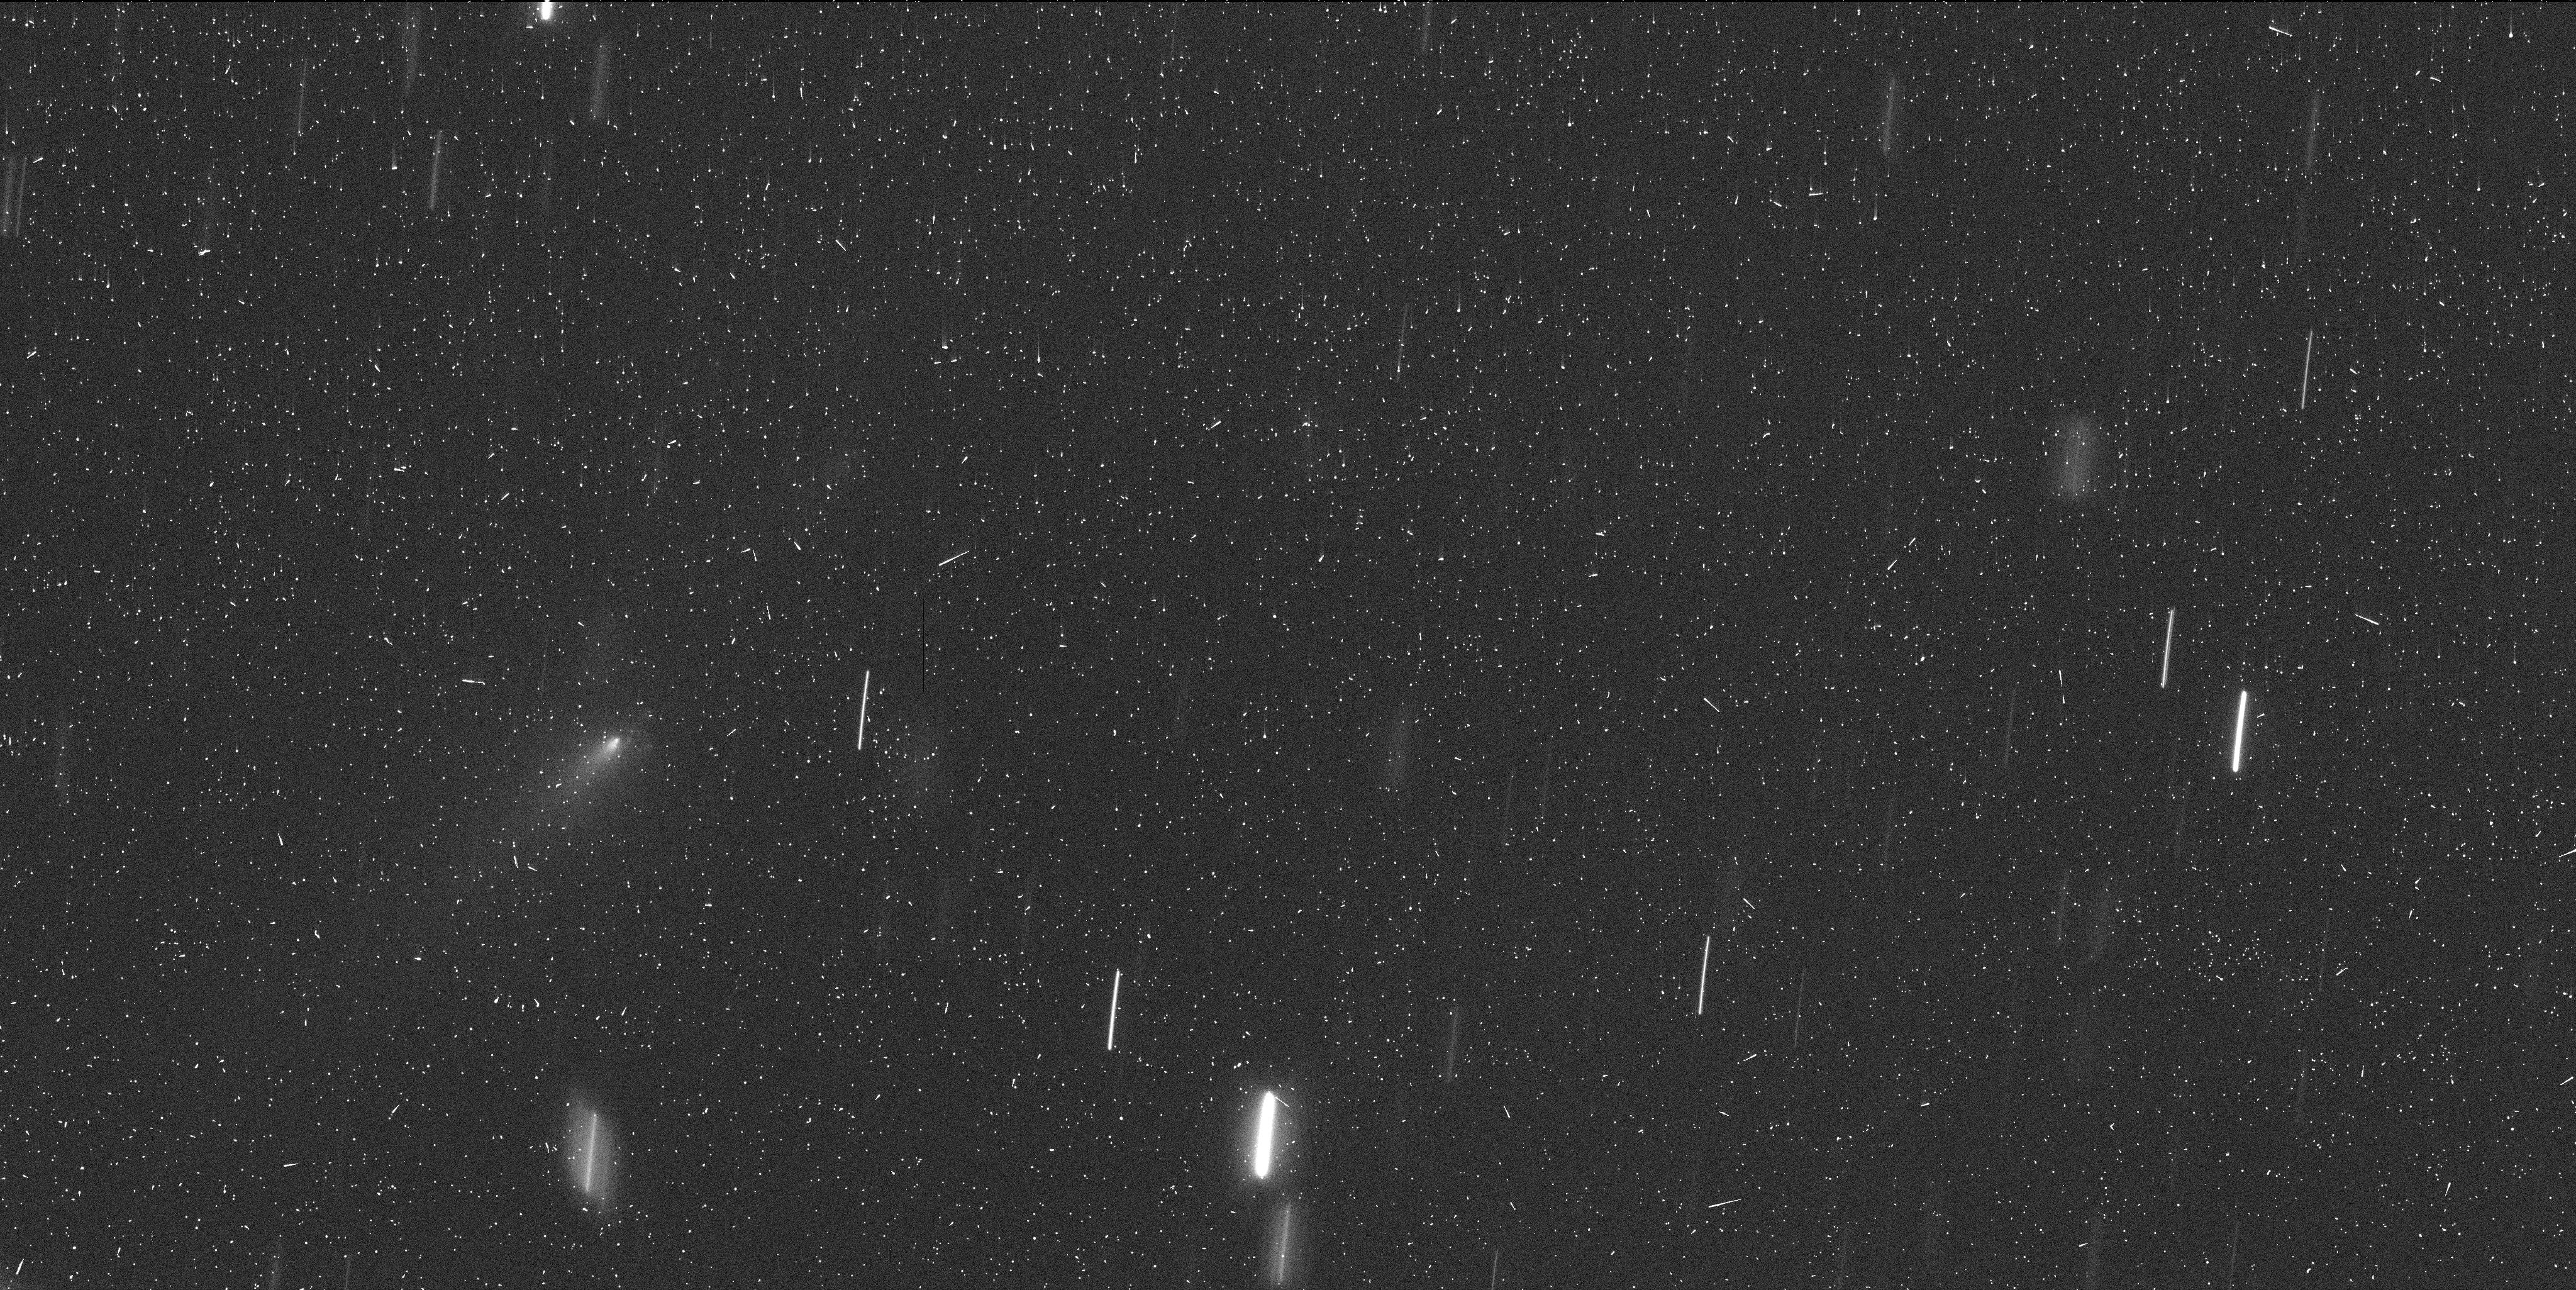
Target: P2010-V-C-OFFSET
Instrument: WFC3/UVIS
Filter: F350LP
Exposure: 7 min
Observation ID: id3t05s1q

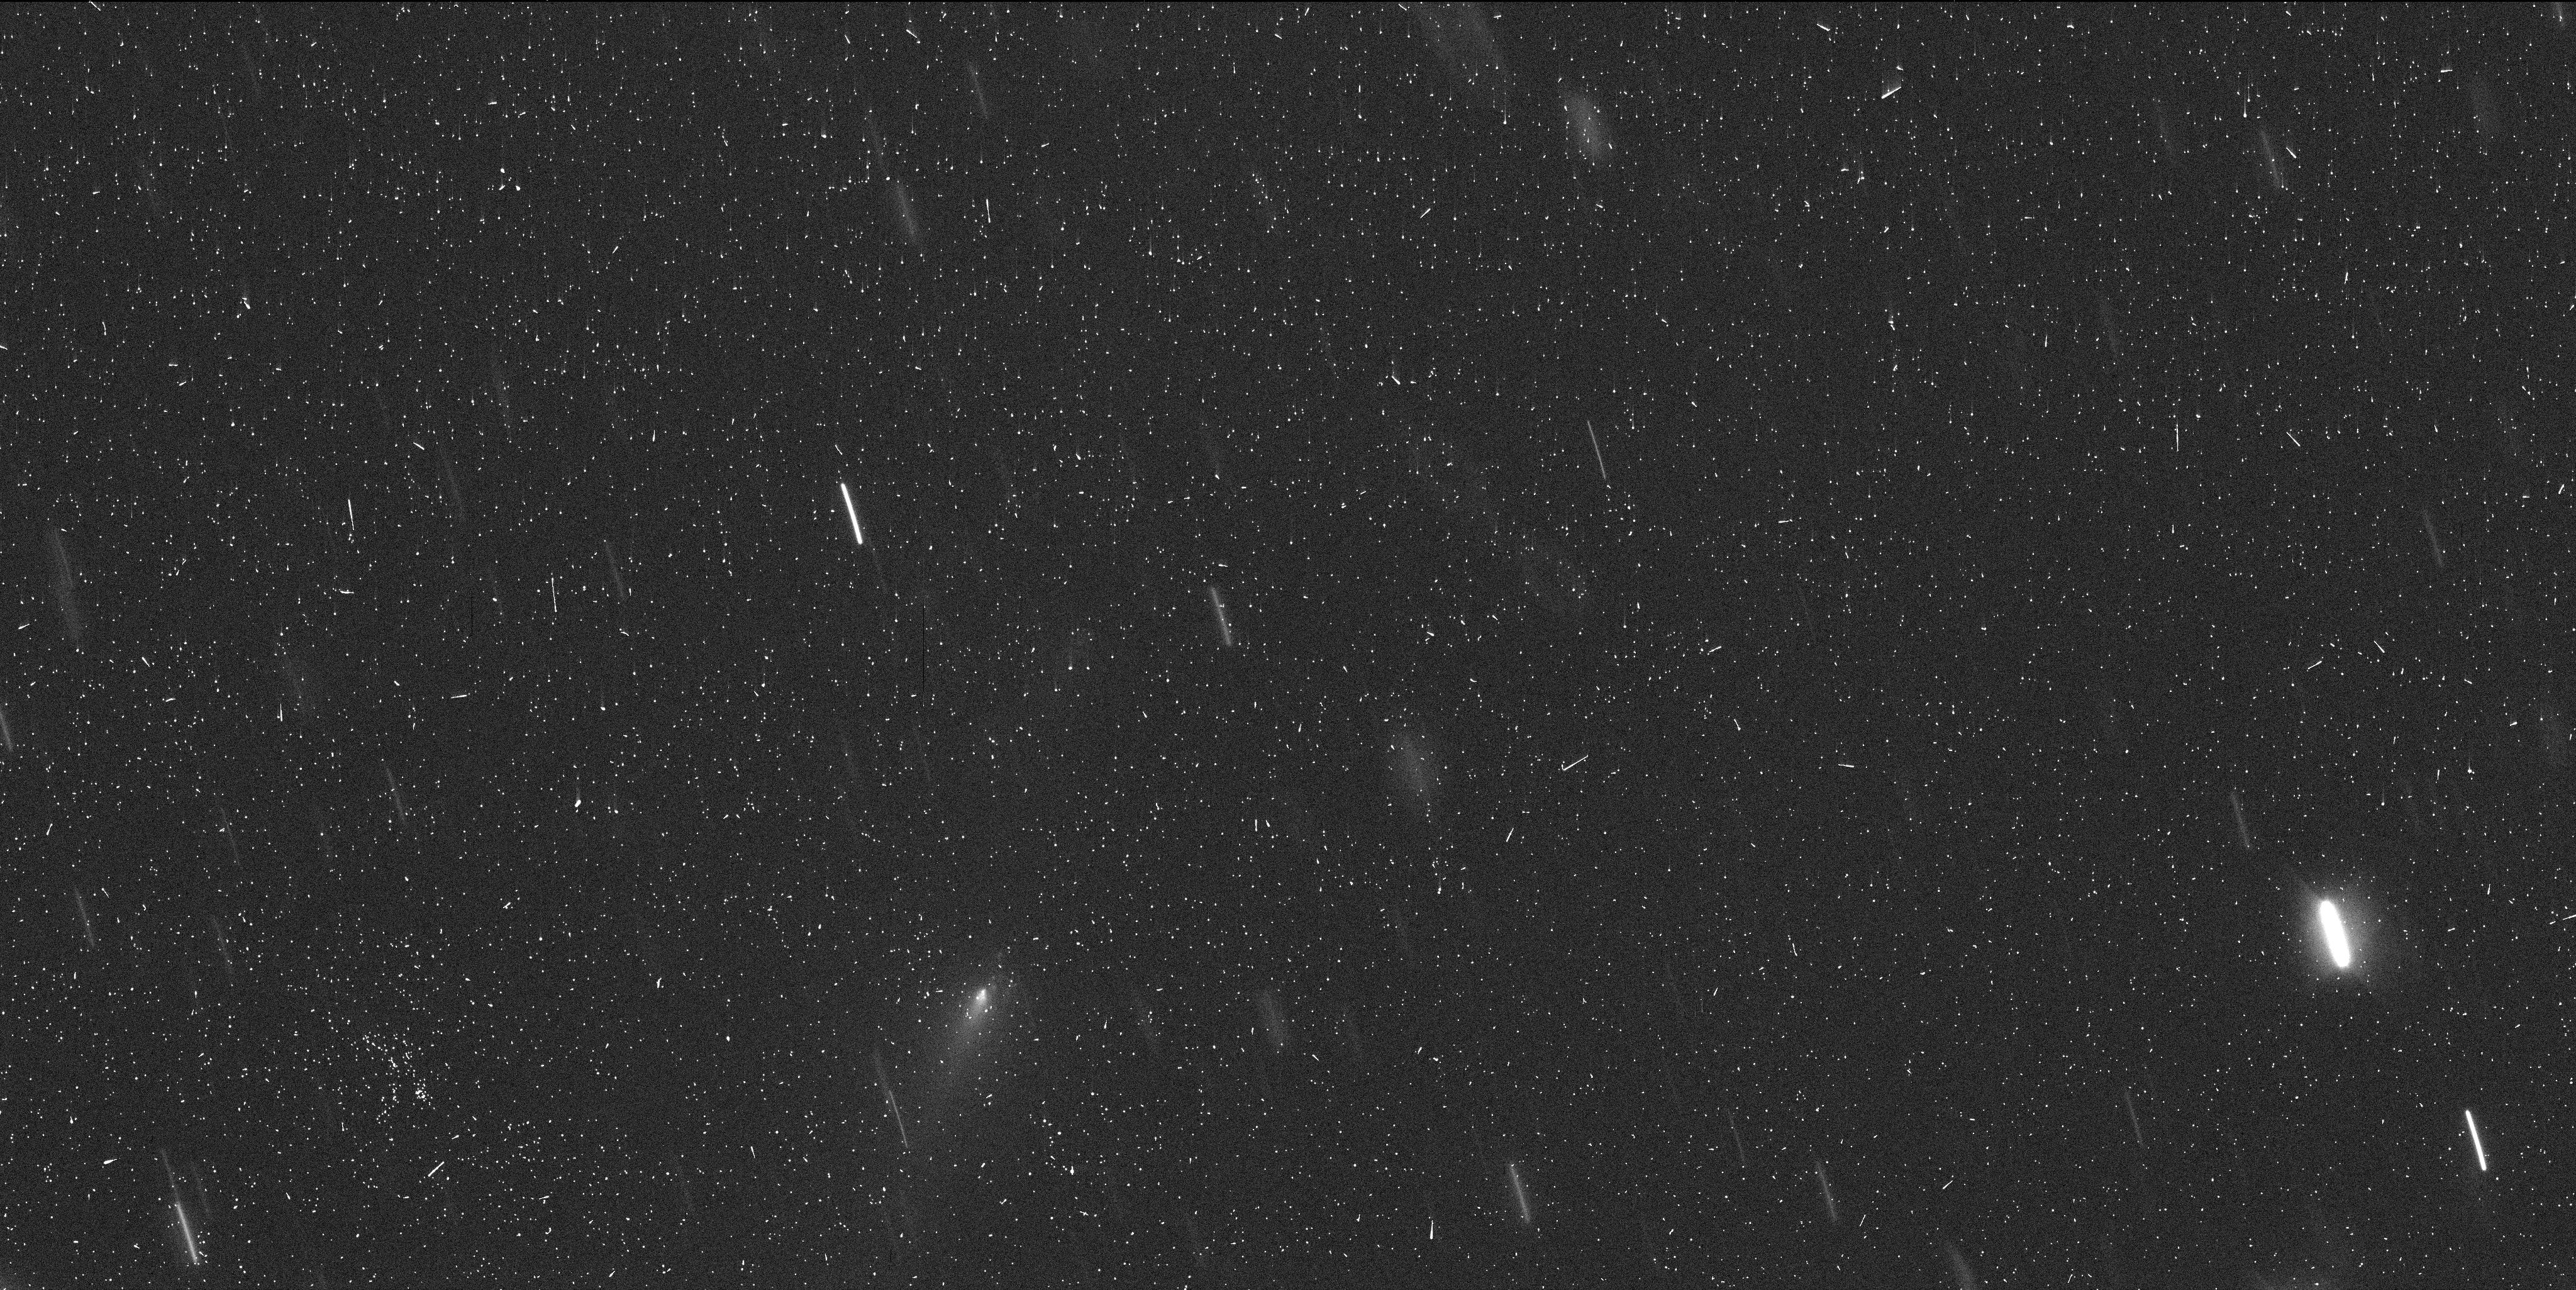
Target: P2010-V-C-OFFSET
Instrument: WFC3/UVIS
Filter: F350LP
Exposure: 7 min
Observation ID: id3t03nuq

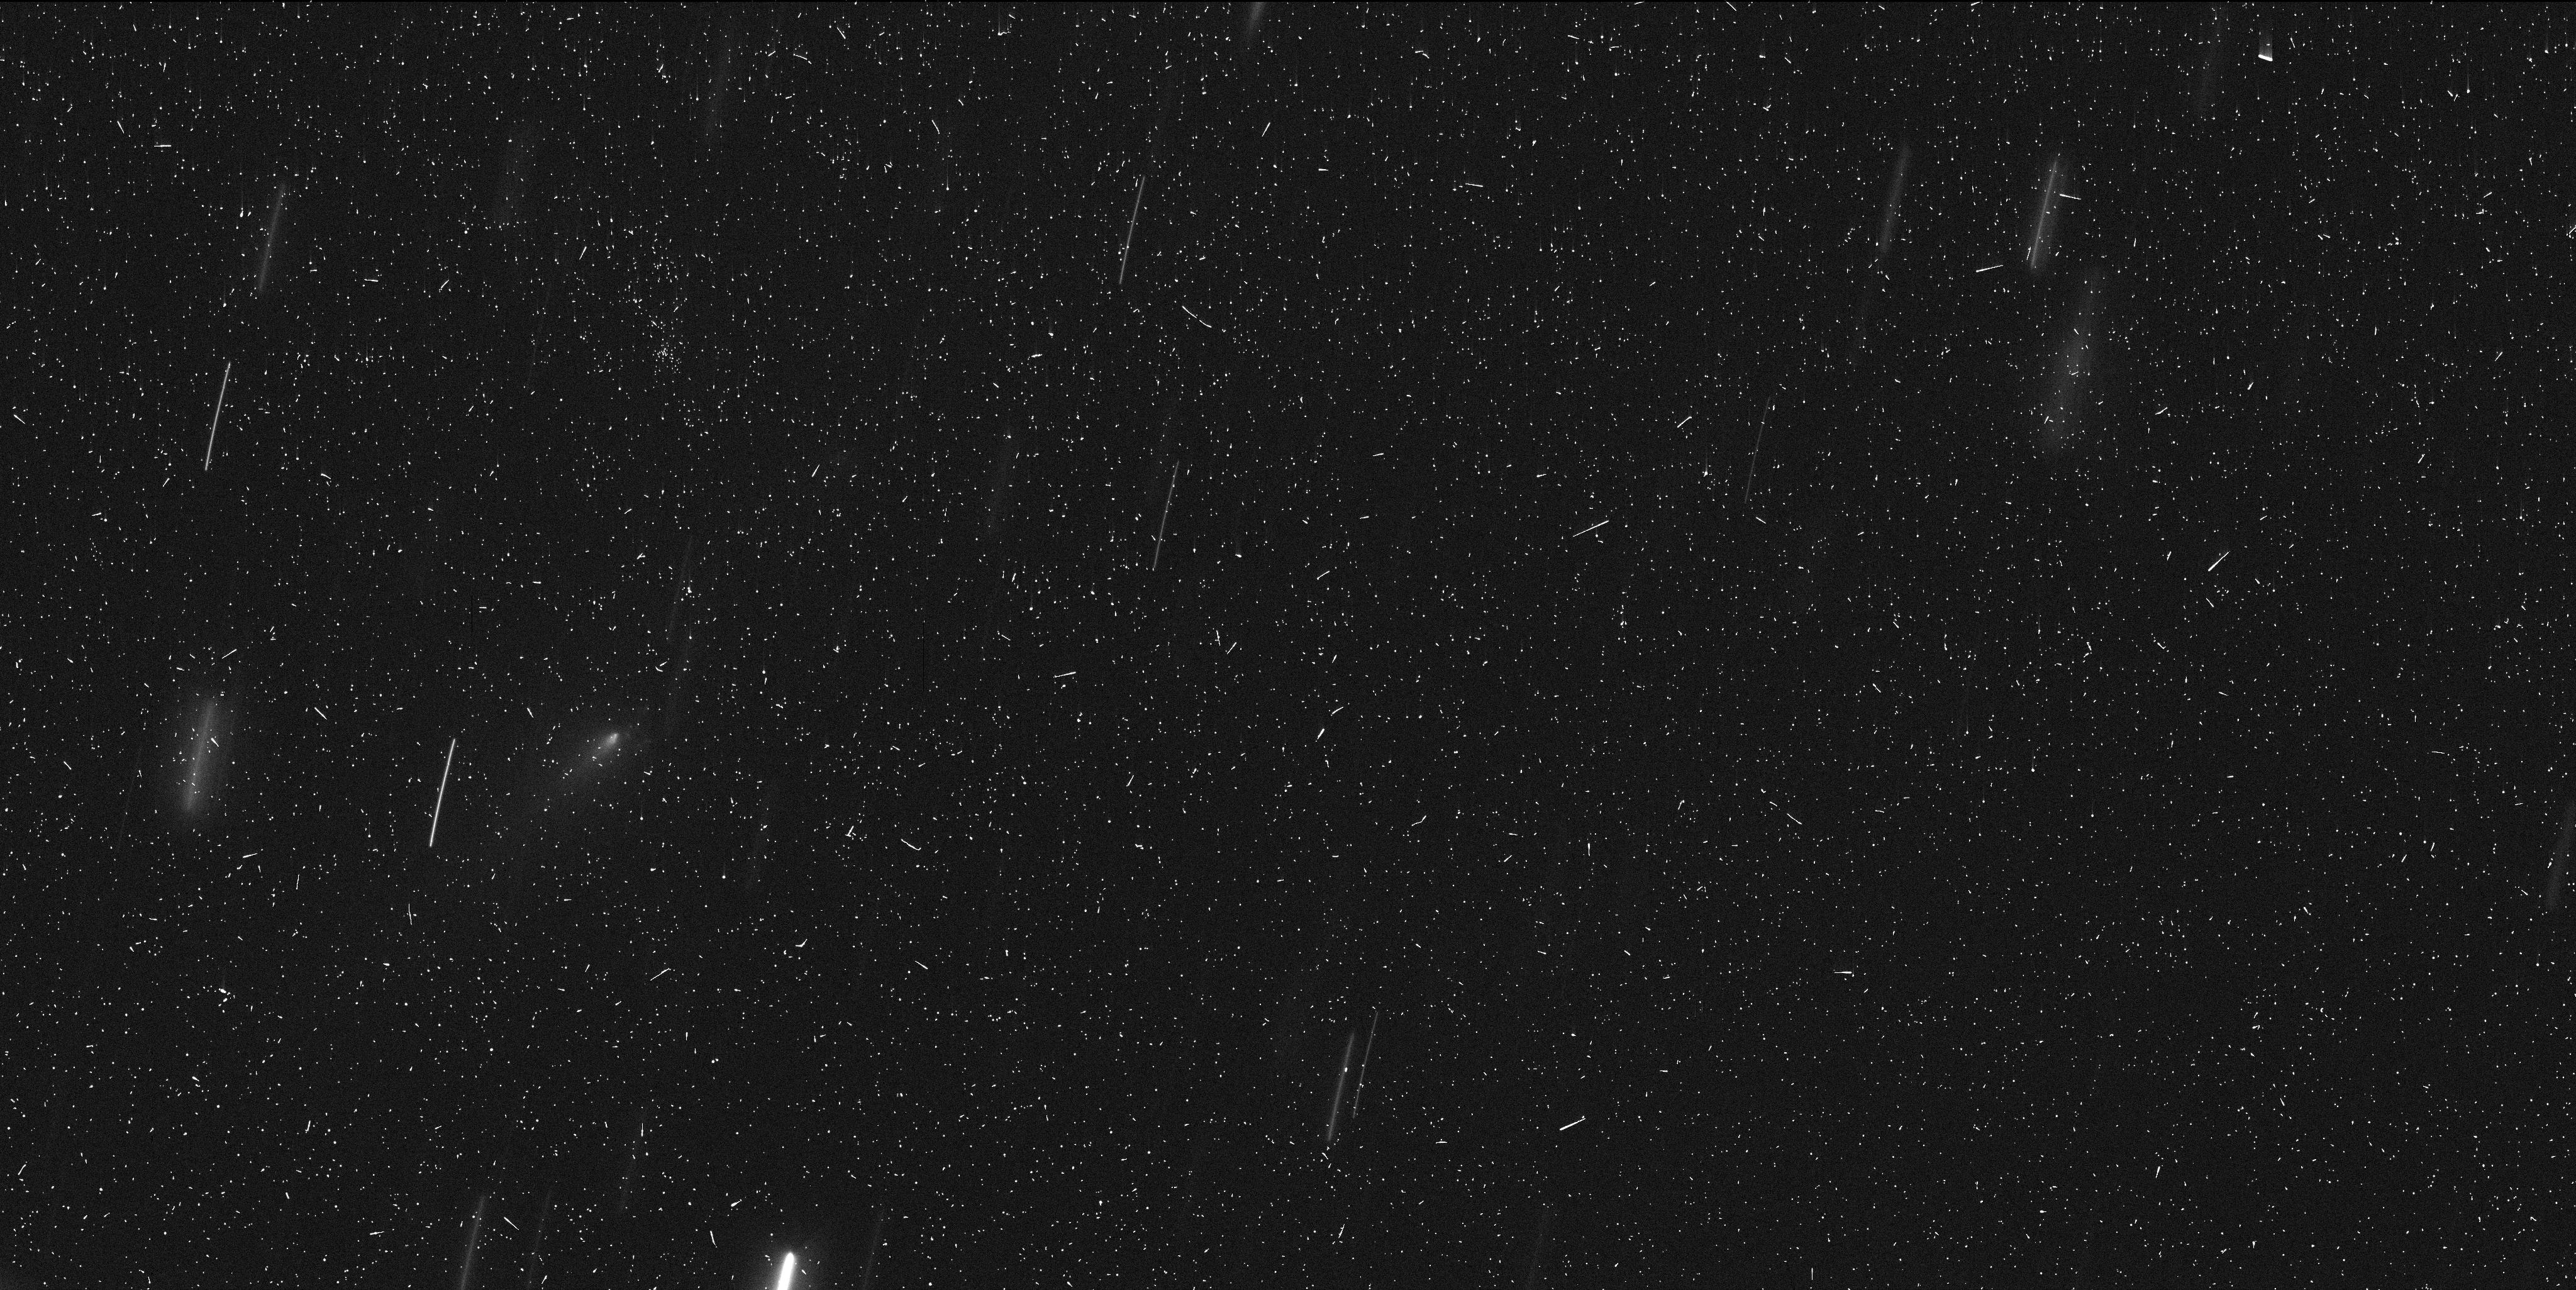
Target: P2010-V-C-OFFSET
Instrument: WFC3/UVIS
Filter: F350LP
Exposure: 7 min
Observation ID: id3t04o7q

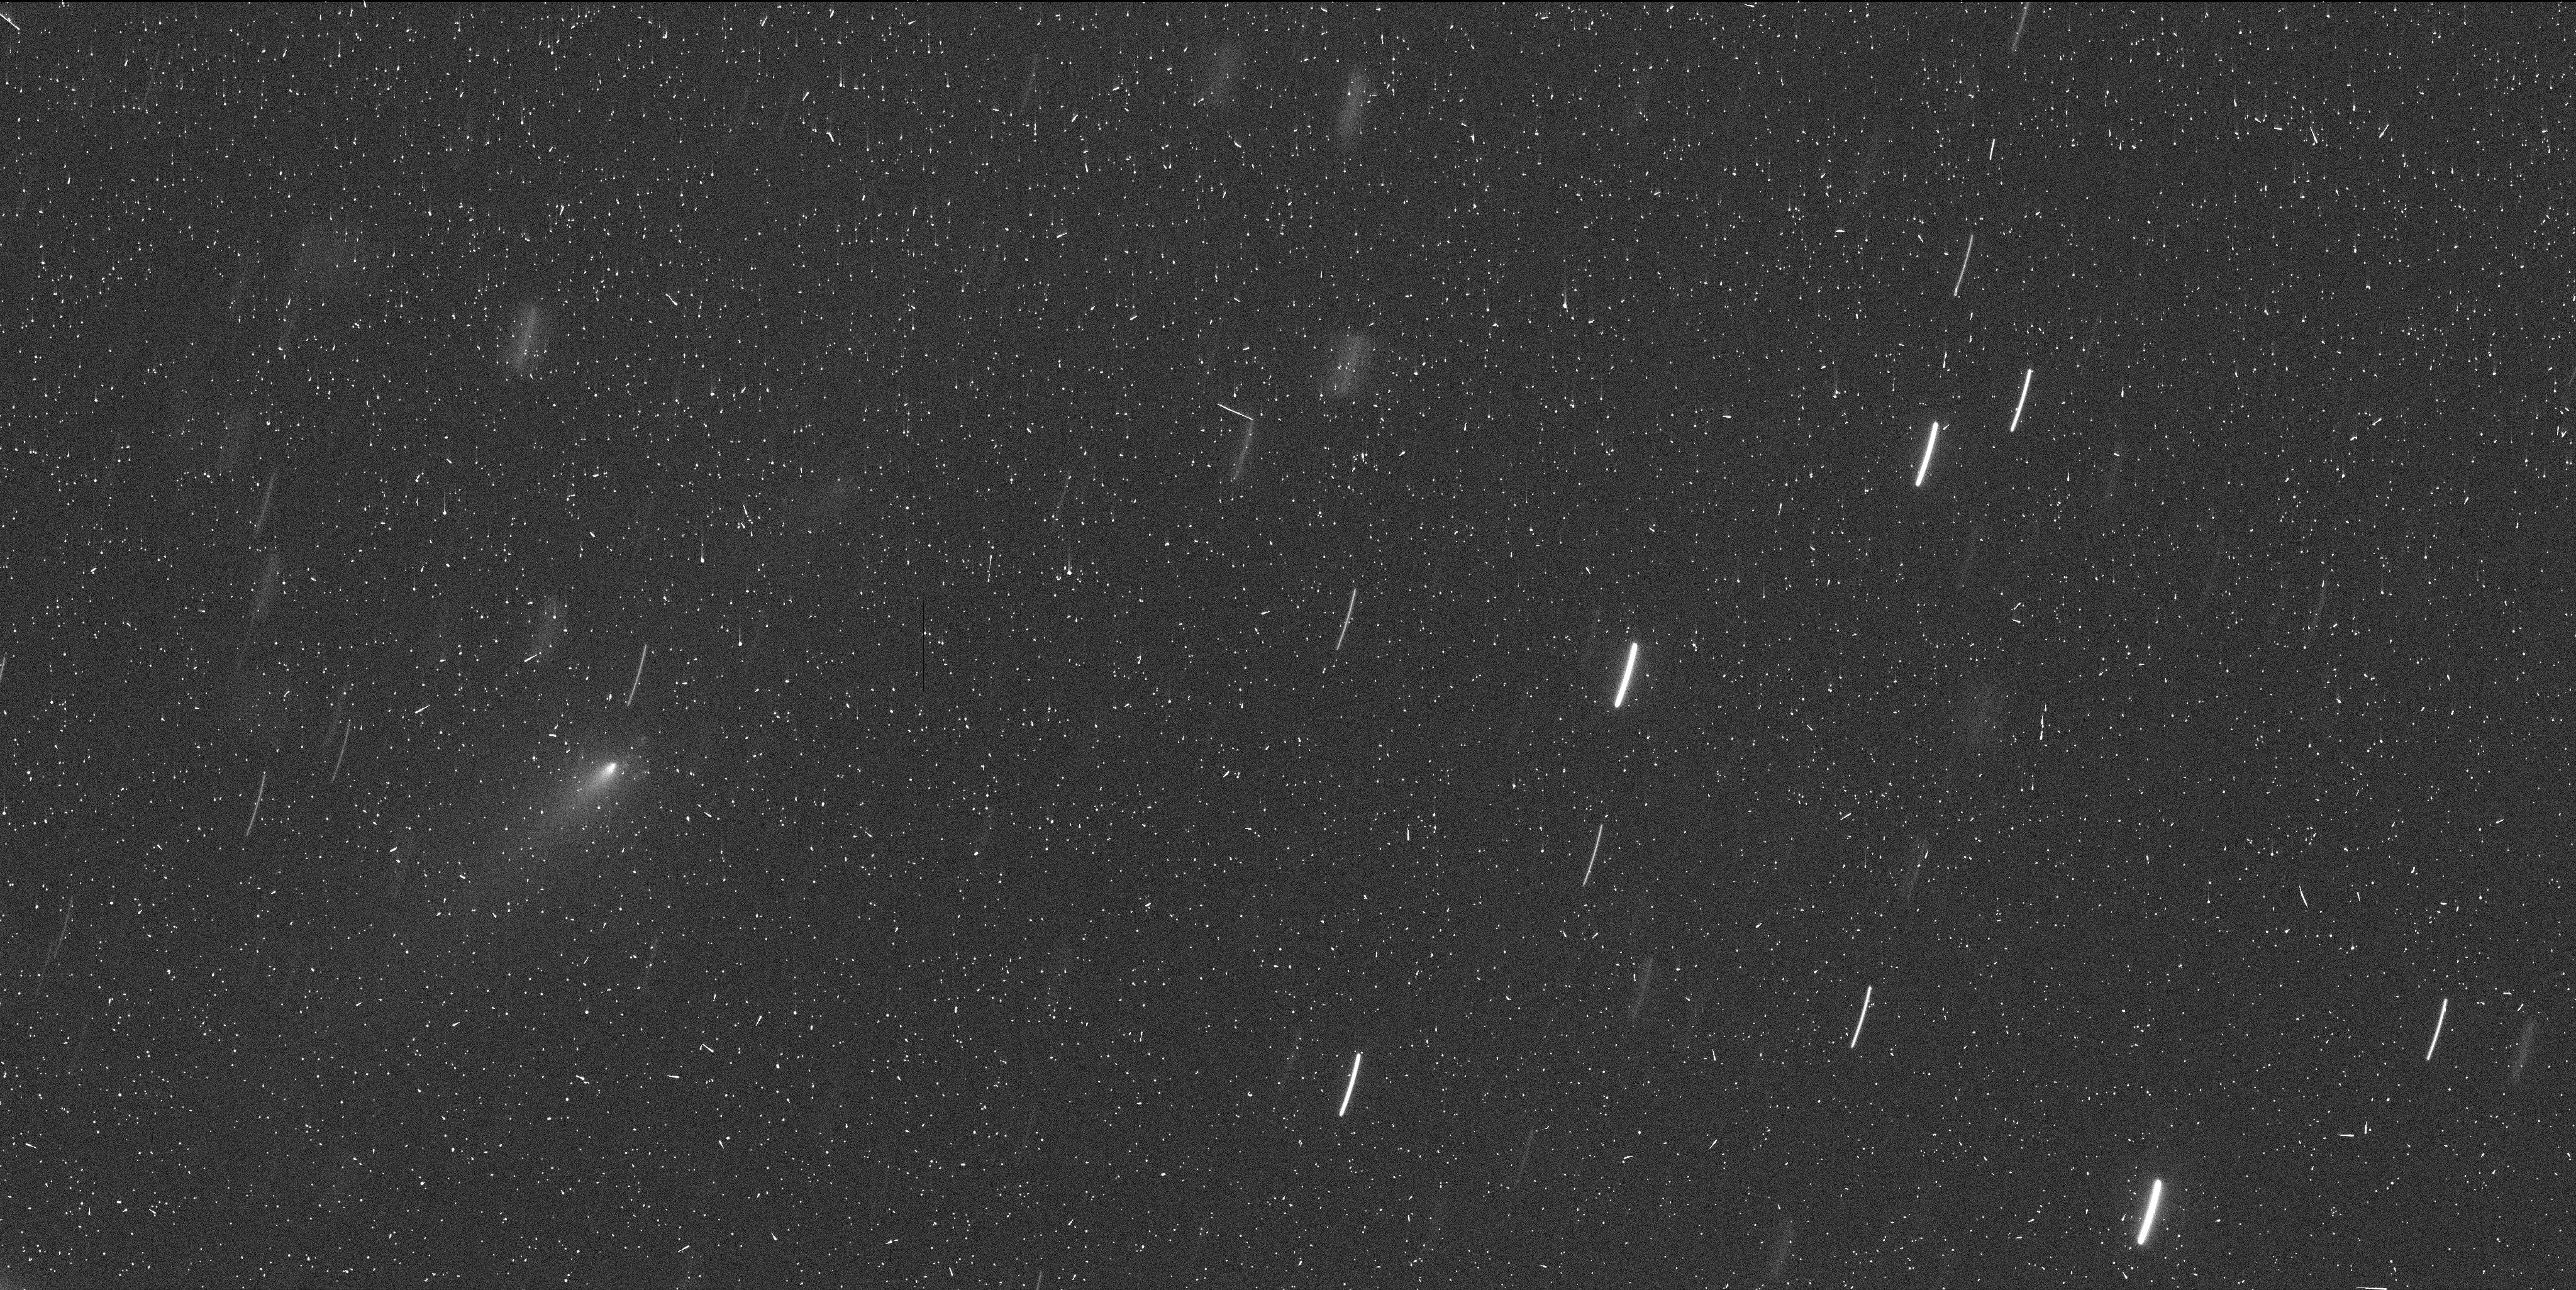
Target: P2010-V-C-OFFSET
Instrument: WFC3/UVIS
Filter: F350LP
Exposure: 7 min
Observation ID: id3t01naq

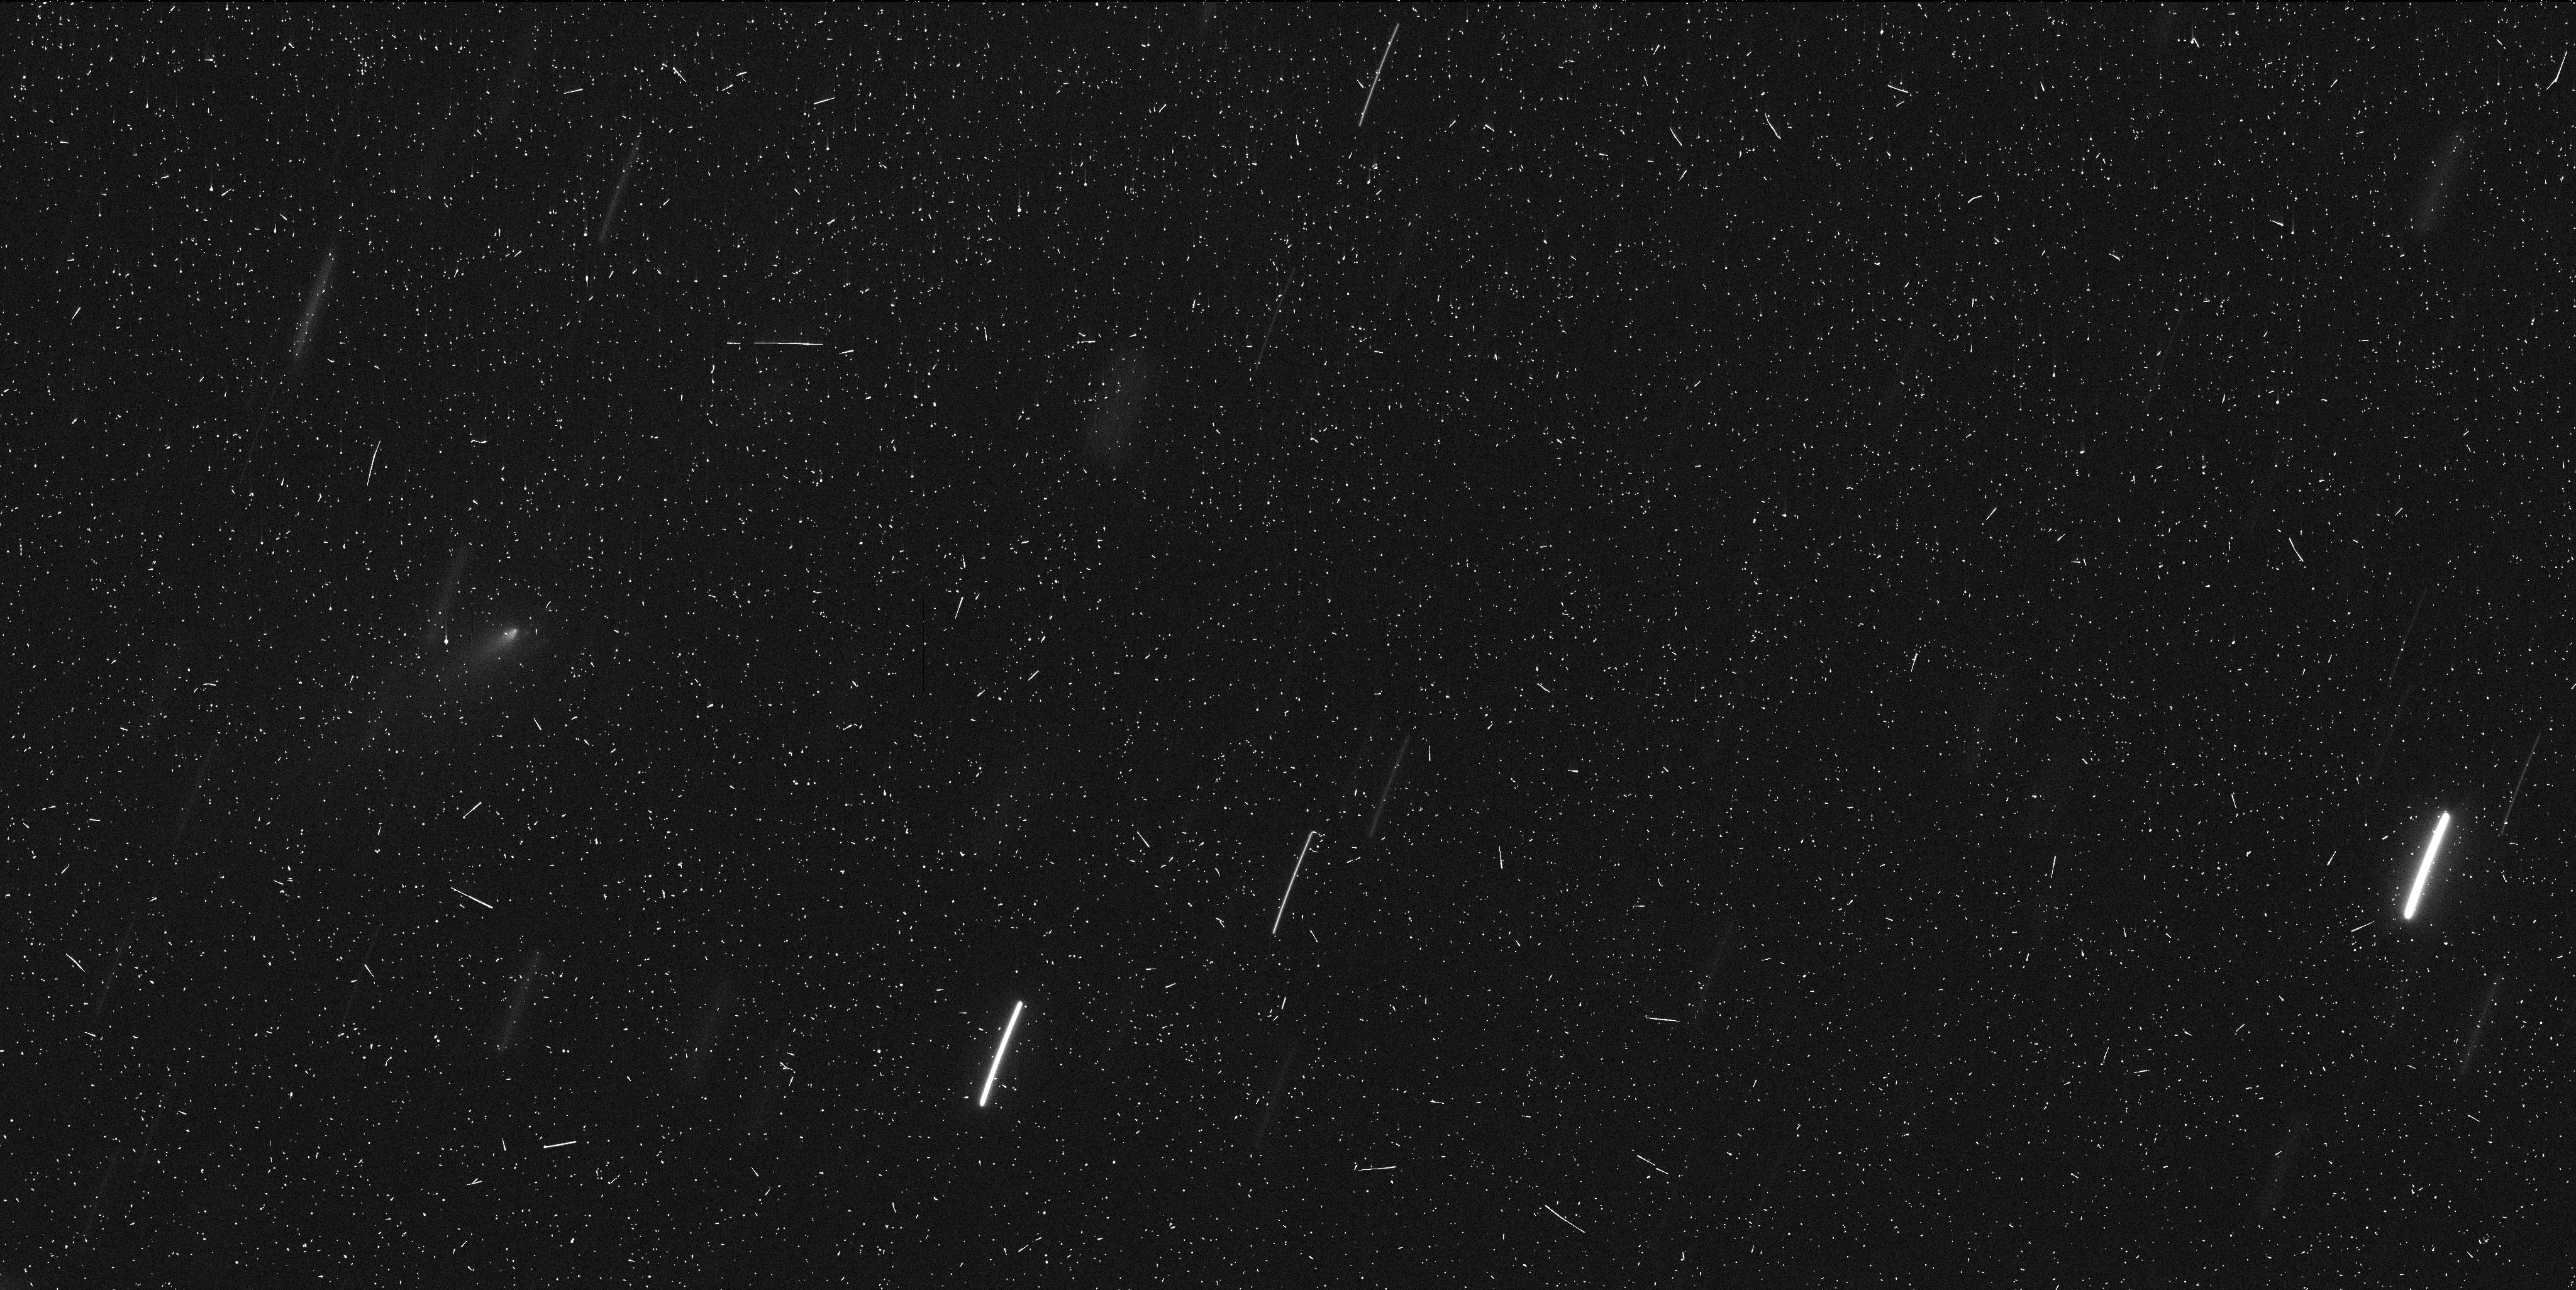
Target: P2010-V-C-OFFSET
Instrument: WFC3/UVIS
Filter: F350LP
Exposure: 7 min
Observation ID: id3t02npq

Comet P/2010 V1 as a Natural Disintegration Laboratory (PI: Jewitt, David)

We propose mid-cycle observations of short-period comet P/2010 V1, currently undergoing a spectacular disintegration. Observations already obtained under GO 14474 reveal multiple fragments undergoing rapid evolution, and motivate the additinal high resolution, time-resolved images proposed here. Science objectives are to determine the nature and cause of the breakup by studying the dynamics, and the photometric and morphological evolution of this body. Results will provide key constraints on existing breakup and disintegration models. Our HST data will constitute by far the best observational dataset ever obtained, with unprecedented spatial and temporal resolution.